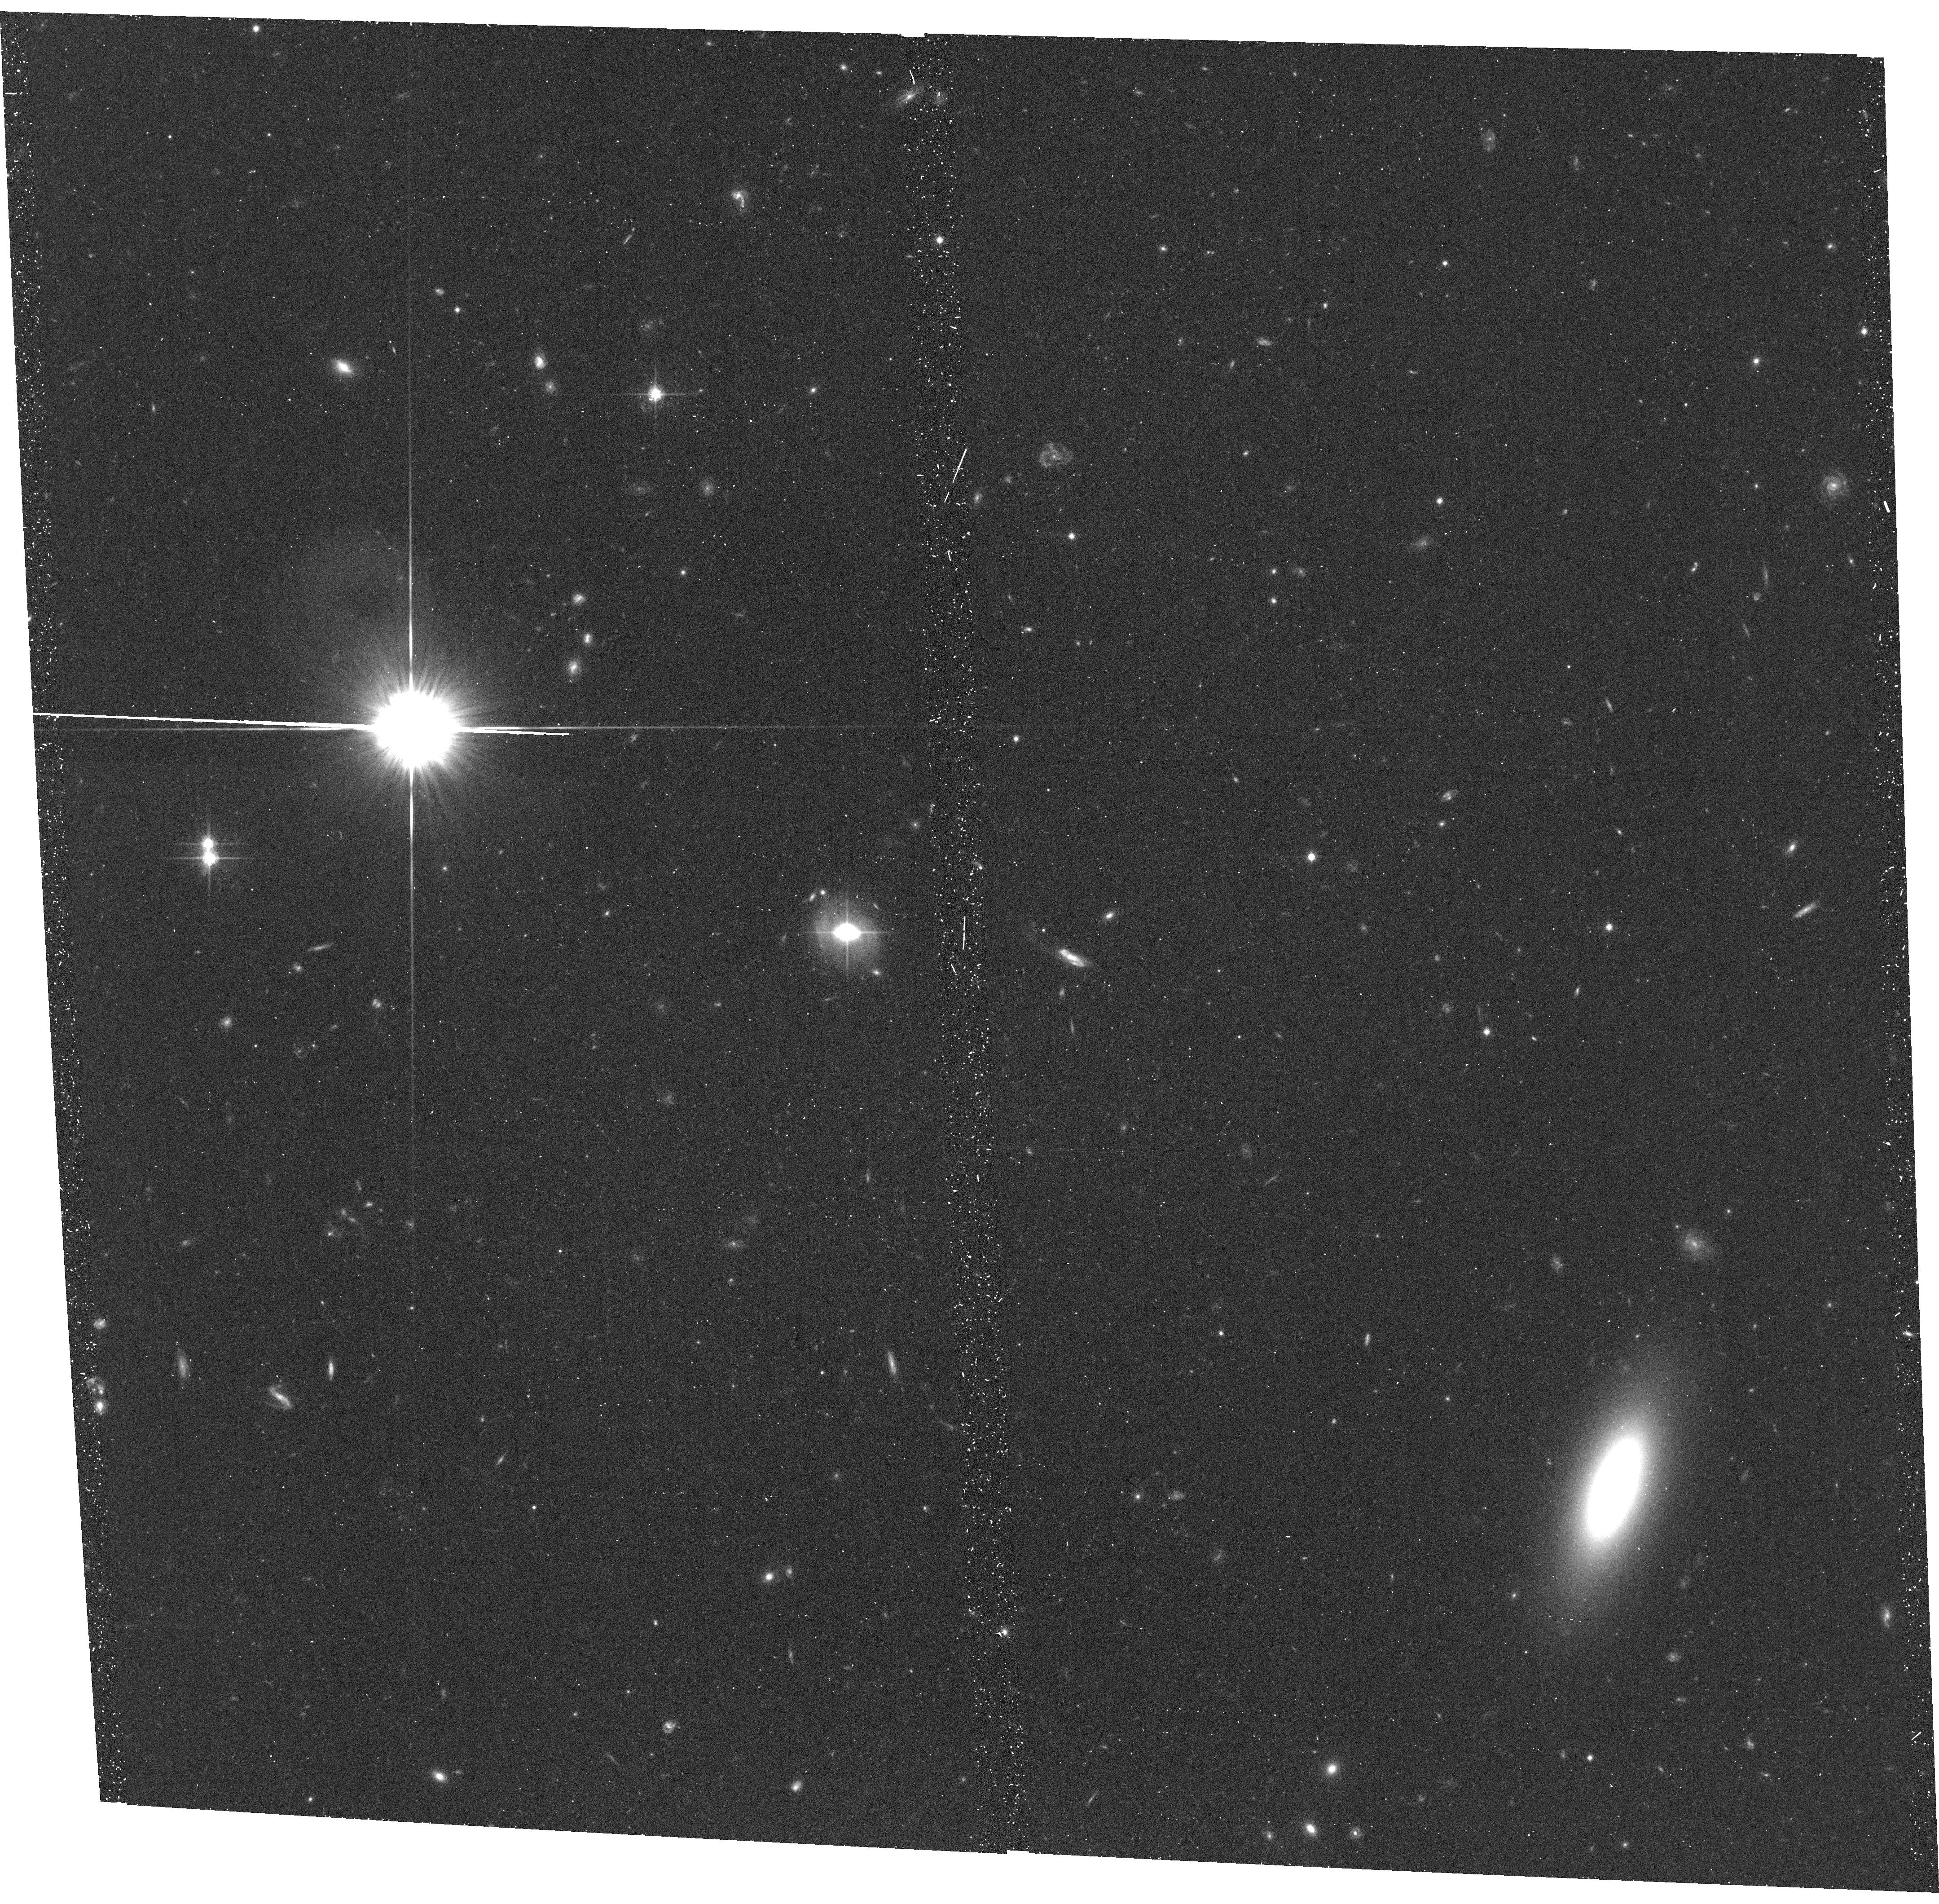
Target: SDSSJ094952.91+390203.9. Instrument: ACS/WFC. Filter: F814W. Exposure: 20 min. Observation ID: hst_13024_66_acs_wfc_f814w_jbz066

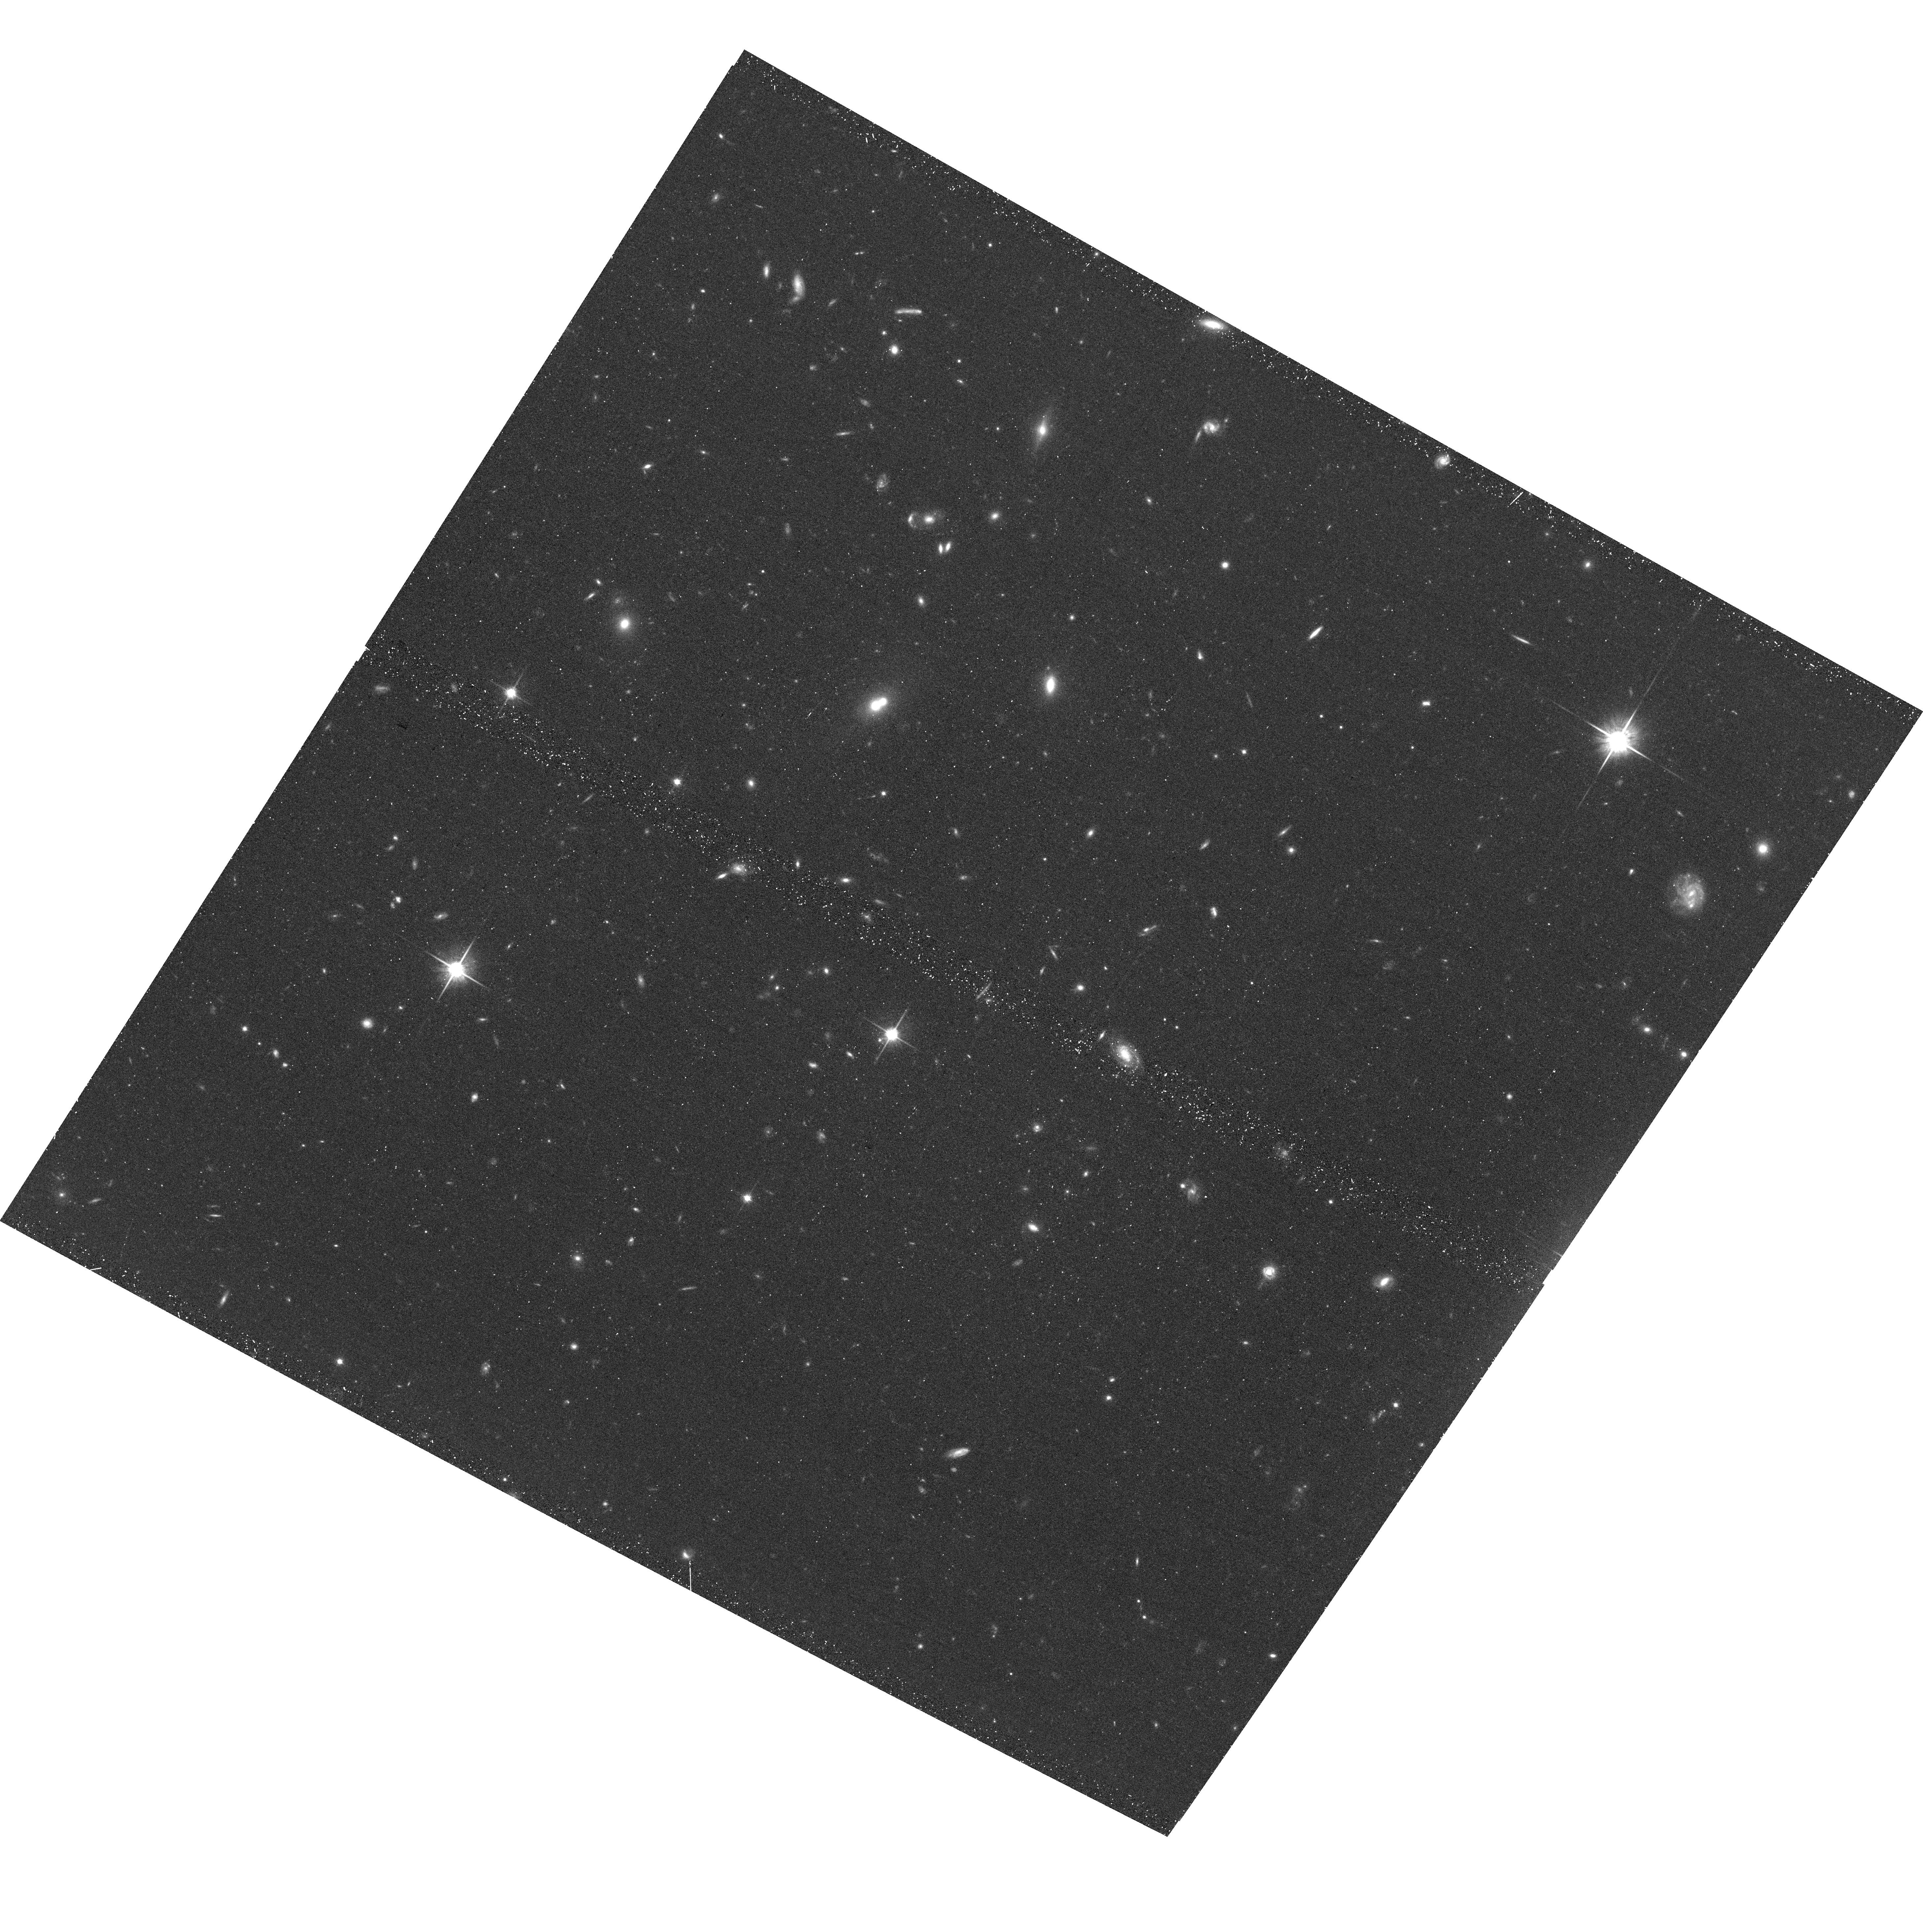
Target: HE0439-5254. Instrument: ACS/WFC. Filter: F814W. Exposure: 20 min. Observation ID: hst_13024_23_acs_wfc_f814w_jbz023

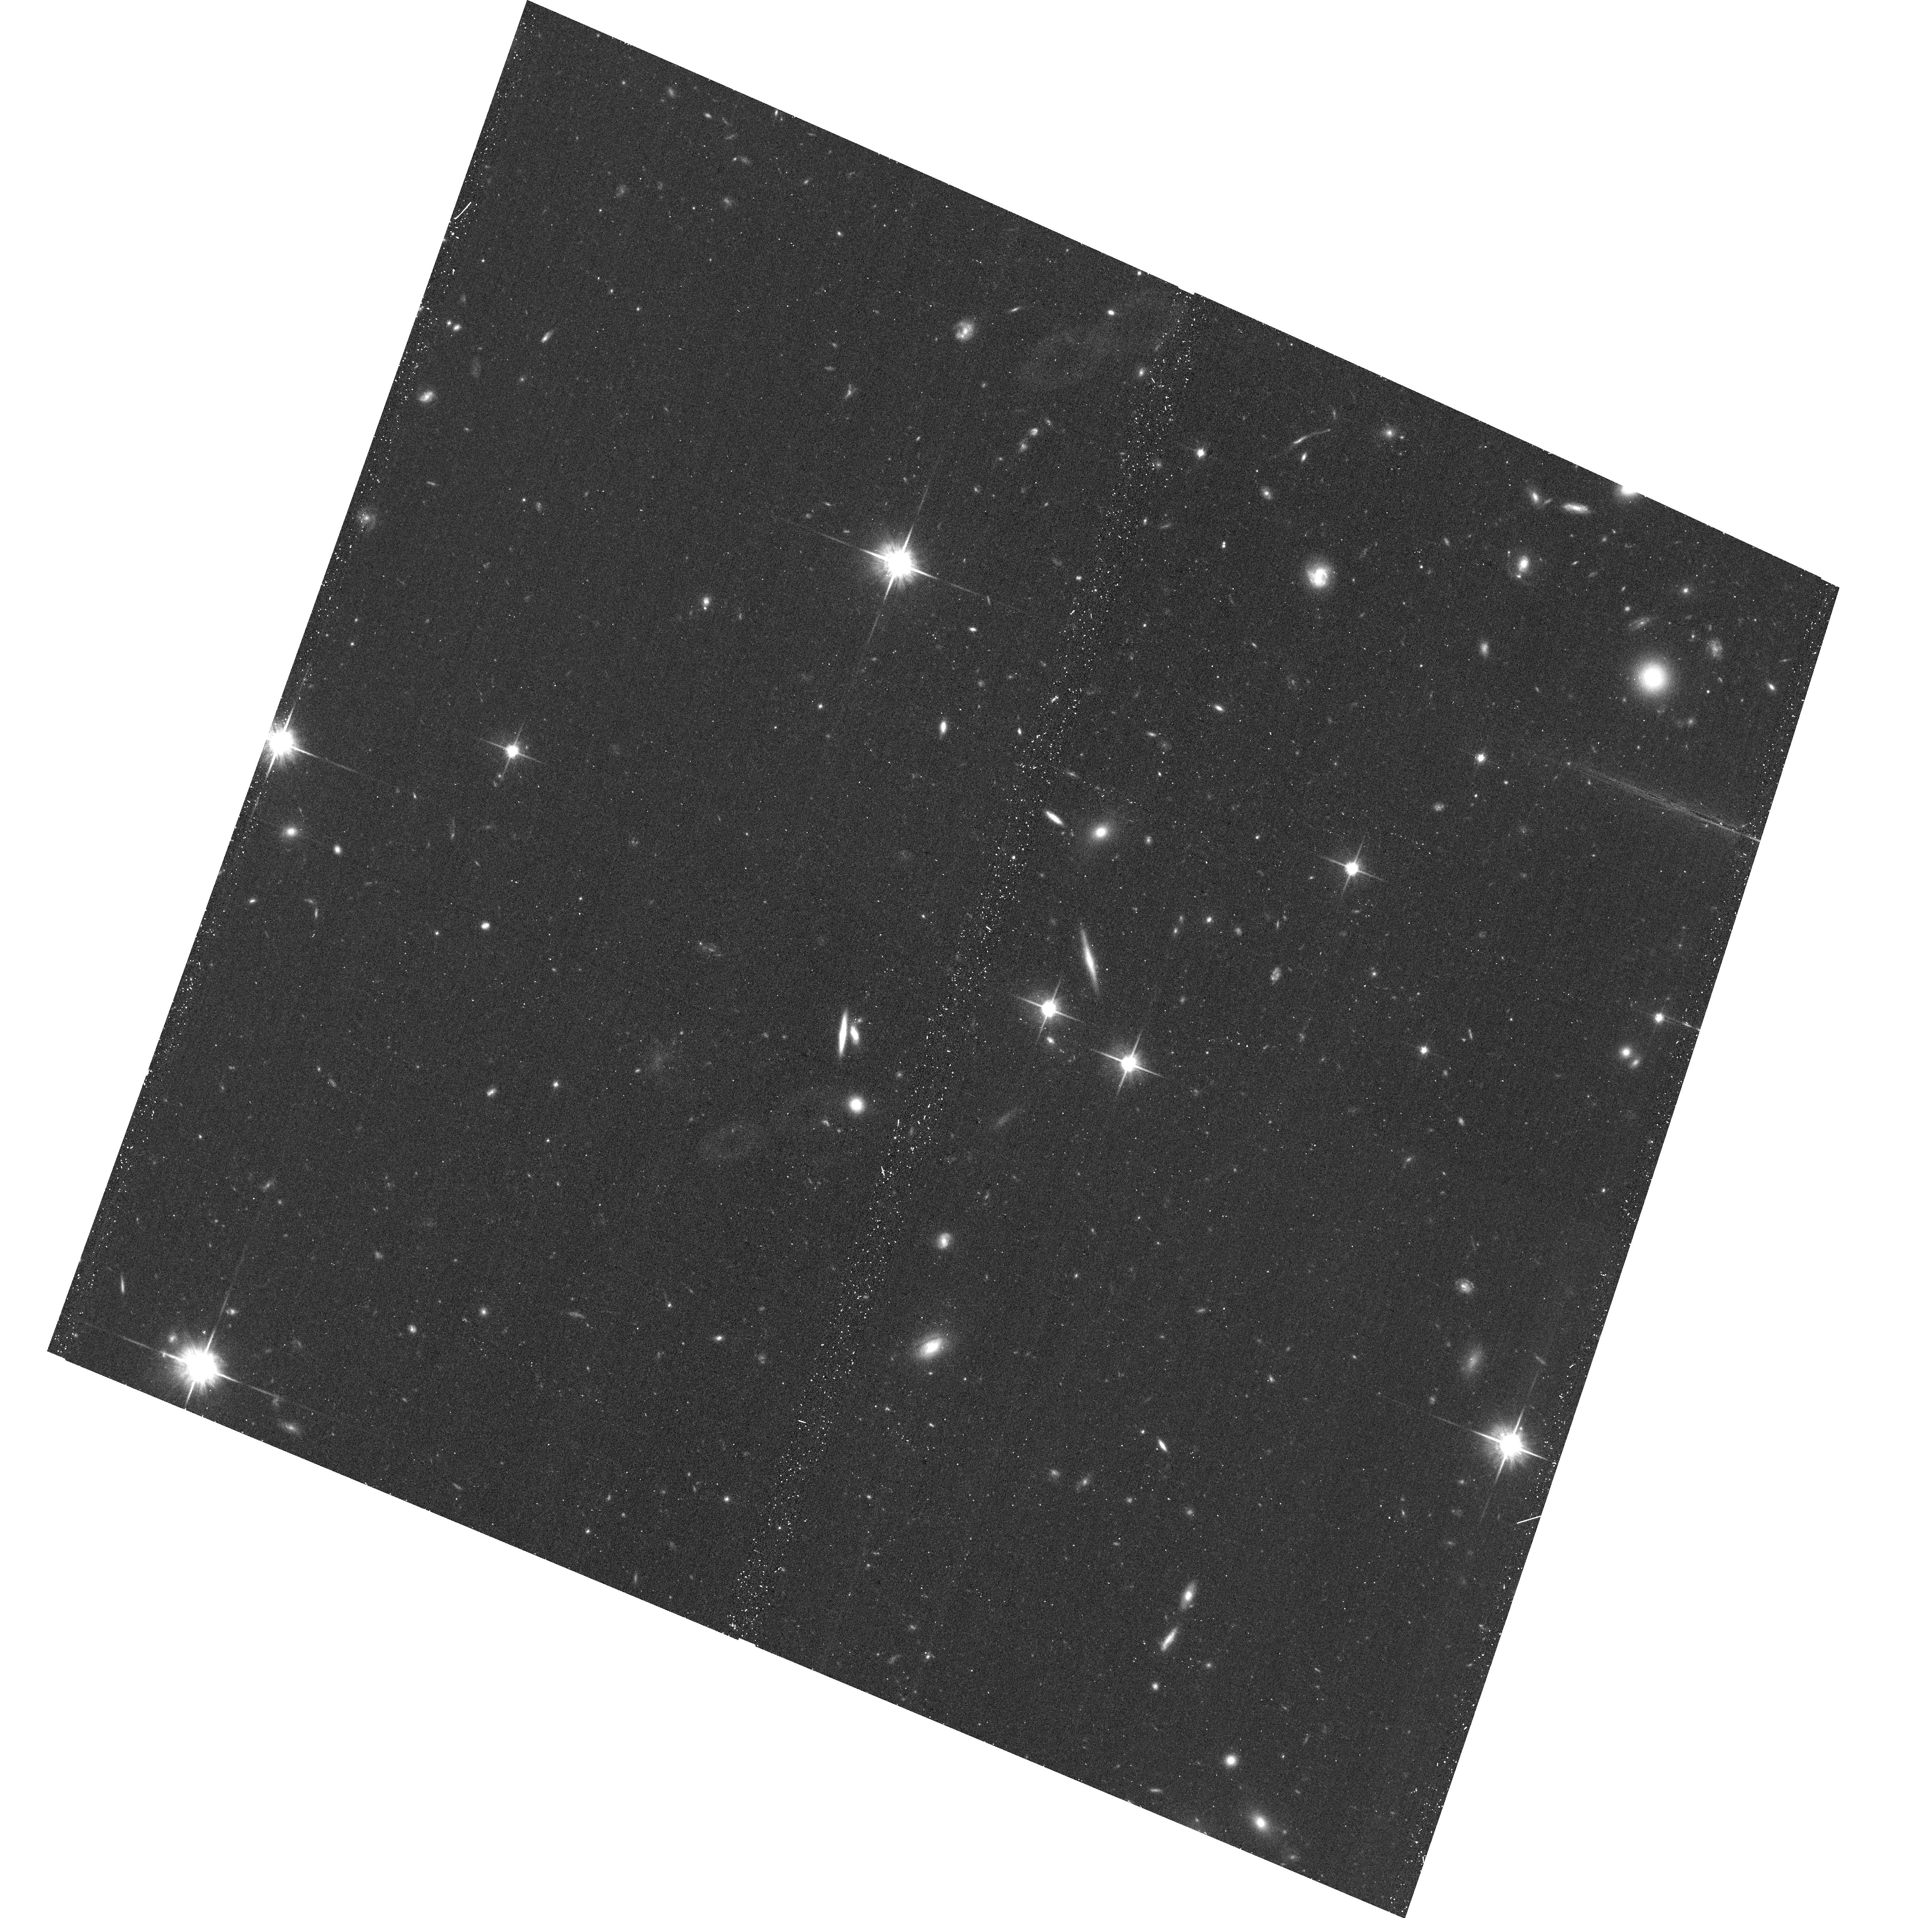
Target: SDSSJ155304.92+354828.6. Instrument: ACS/WFC. Filter: F814W. Exposure: 20 min. Observation ID: hst_13024_96_acs_wfc_f814w_jbz096

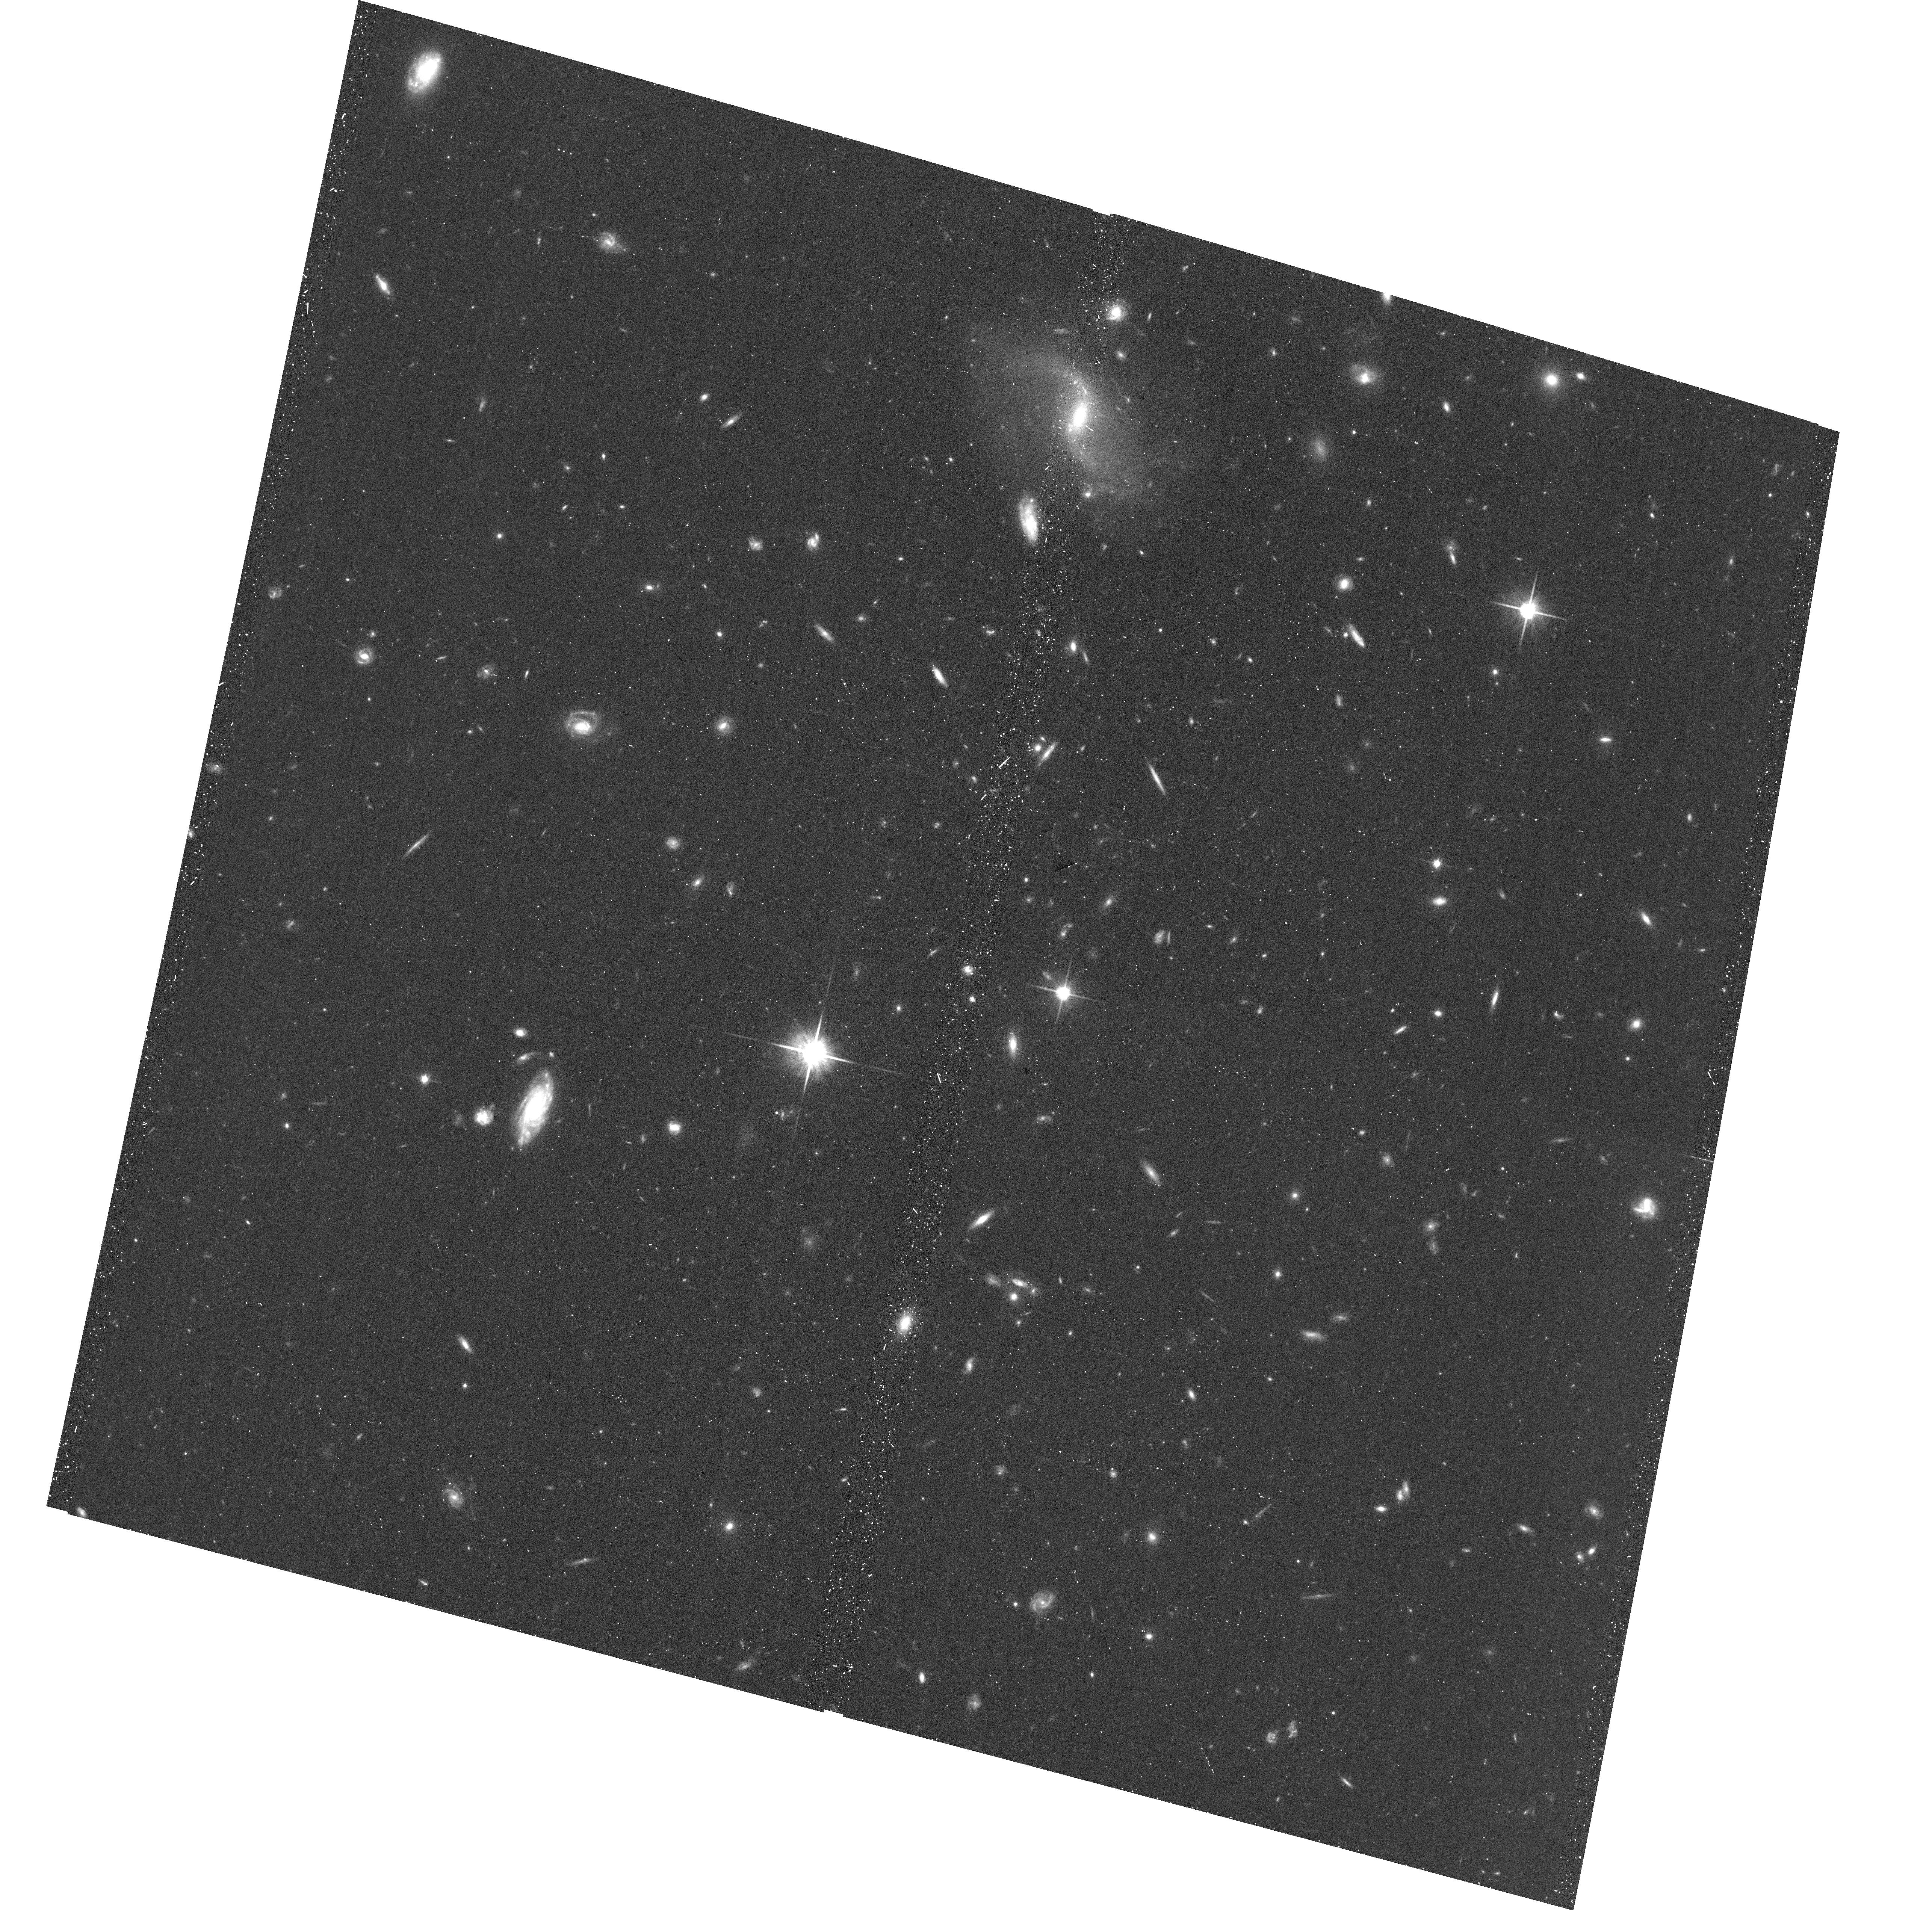
Target: SDSSJ113457.62+255527.9. Instrument: ACS/WFC. Filter: F814W. Exposure: 20 min. Observation ID: hst_13024_78_acs_wfc_f814w_jbz078

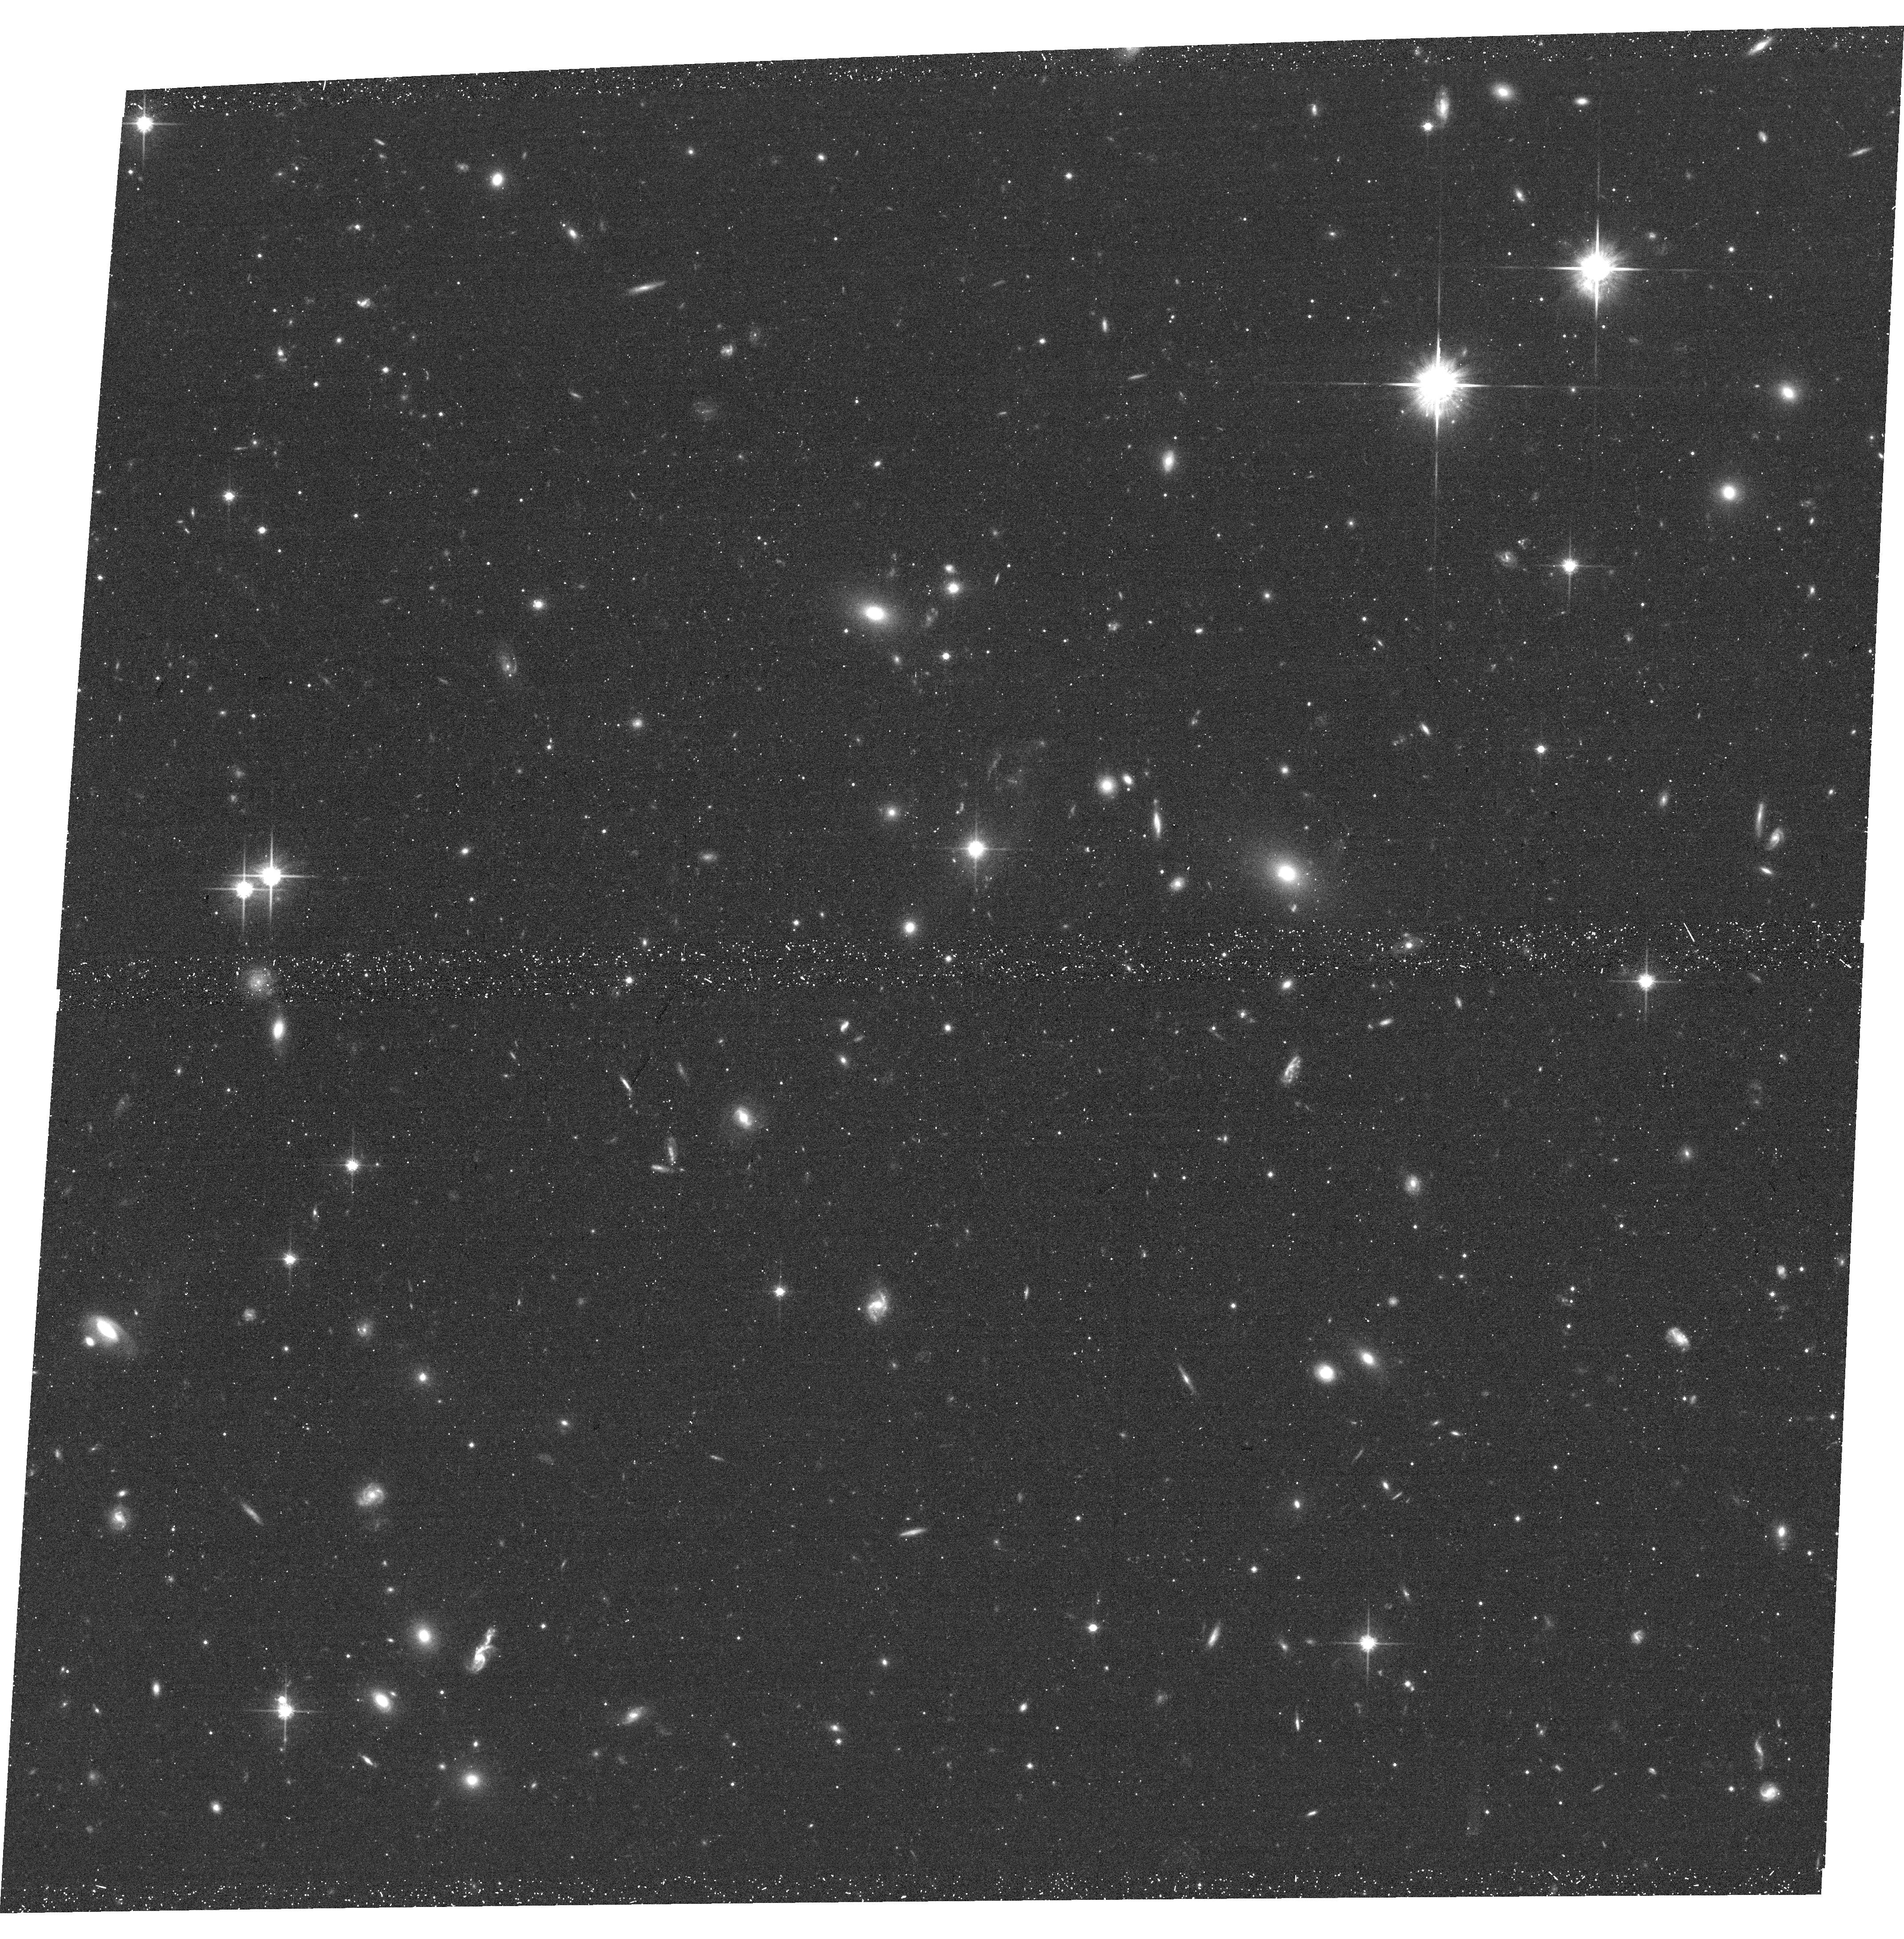
Target: HB89-0202-765. Instrument: ACS/WFC. Filter: F814W. Exposure: 20 min. Observation ID: hst_13024_01_acs_wfc_f814w_jbz001

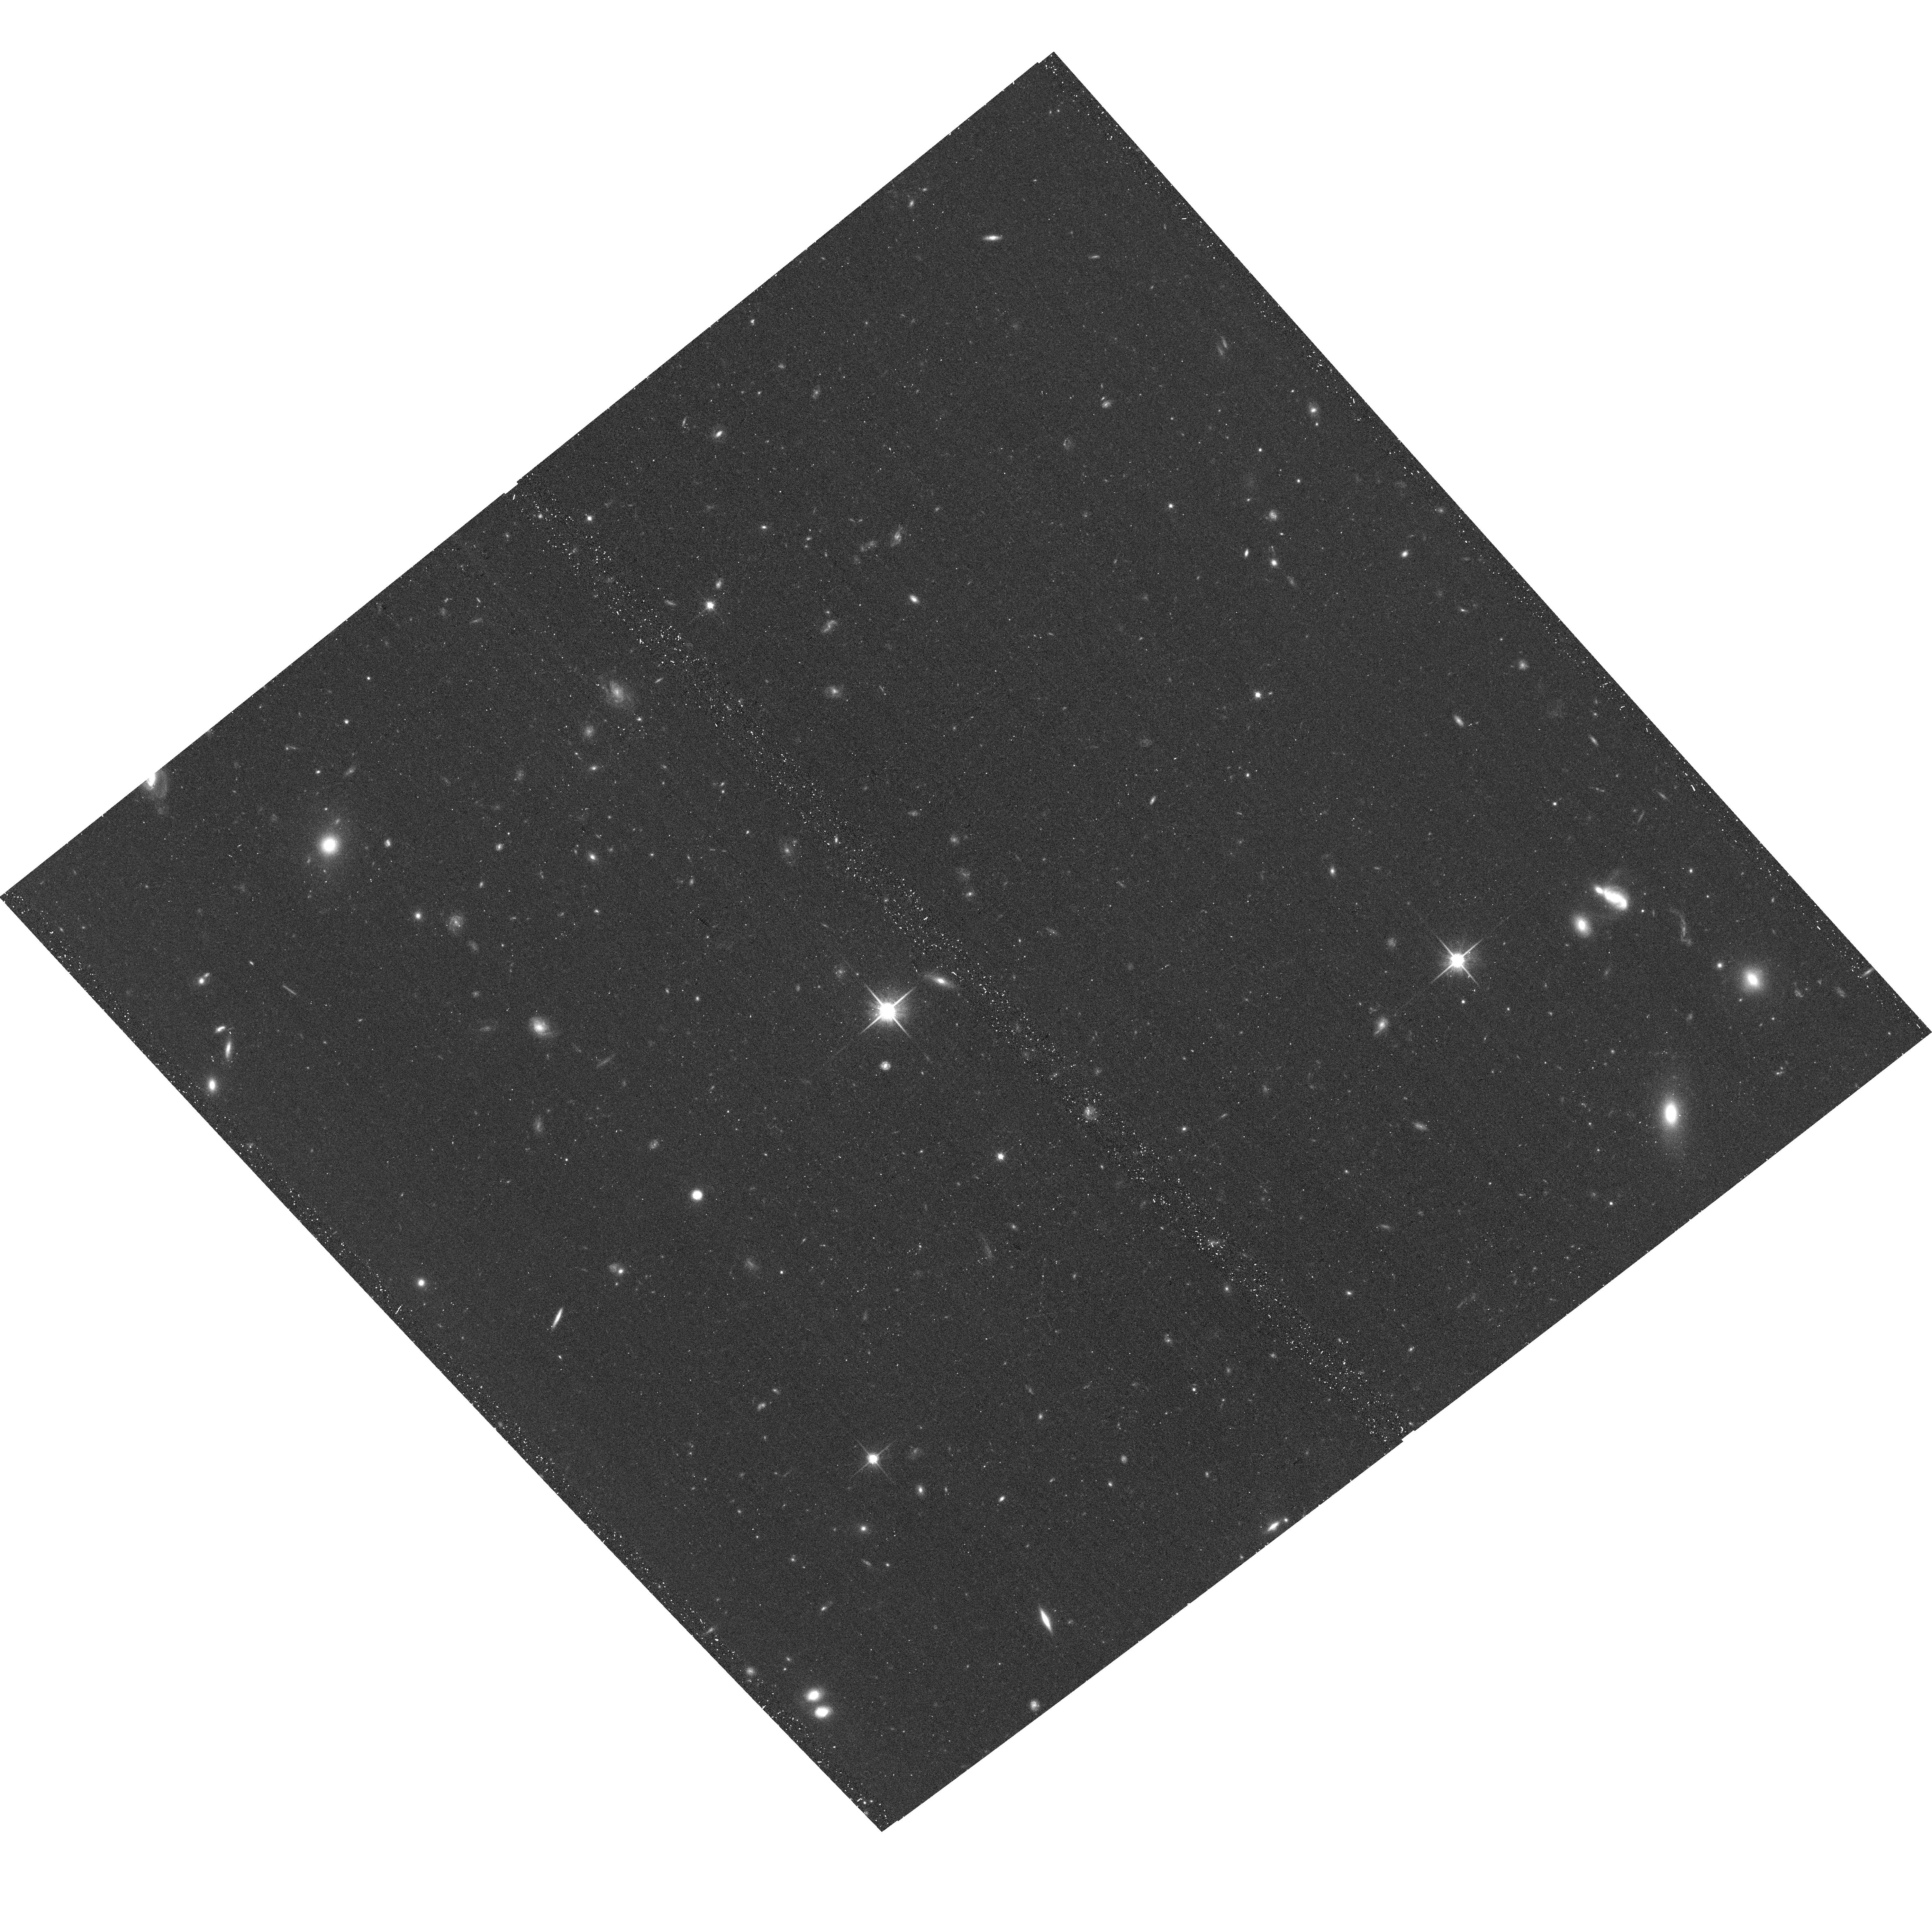
Target: PG1206+459. Instrument: ACS/WFC. Filter: F814W. Exposure: 20 min. Observation ID: hst_13024_35_acs_wfc_f814w_jbz035

A Public Snapshot Survey of Galaxies Associated with O VI and Ne VIII Absorbers (PI: Mulchaey, John S.)

Recent simulations and observations indicate that the majority of O VI and Ne VIII absorption-line systems originate in the halos of galaxies. These systems therefore provide a unique probe of the circumgalactic medium. The study of these warm baryons is a major component of the COS mission and already over one hundred QSOs have been targetted with COS for such studies. However, a complete understanding of these systems is only possible with detailed studies of the galaxies associated with the absorbers. Ground-based spectroscopic surveys of the galaxies around COS QSOs are on-going by our team and others. Missing from these studies, however, is morphological information on the absorbing galaxies. Given the redshifts of the COS O VI and Ne VIII systems, only HST can provide the spatial resolution needed for such morphological studies. Here, we propose a snapshot imaging survey using ACS/WFC of the fields around COS QSOs to obtain morphologies of COS-discovered O VI and Ne VIII systems. Our survey will add significantly to the legacy of the COS observations by allowing a more complete understanding of the galaxies responsible for the absorption. We waive the proprietary period on these observations so COS GOs can take full advantage of the imaging data for their own analysis.